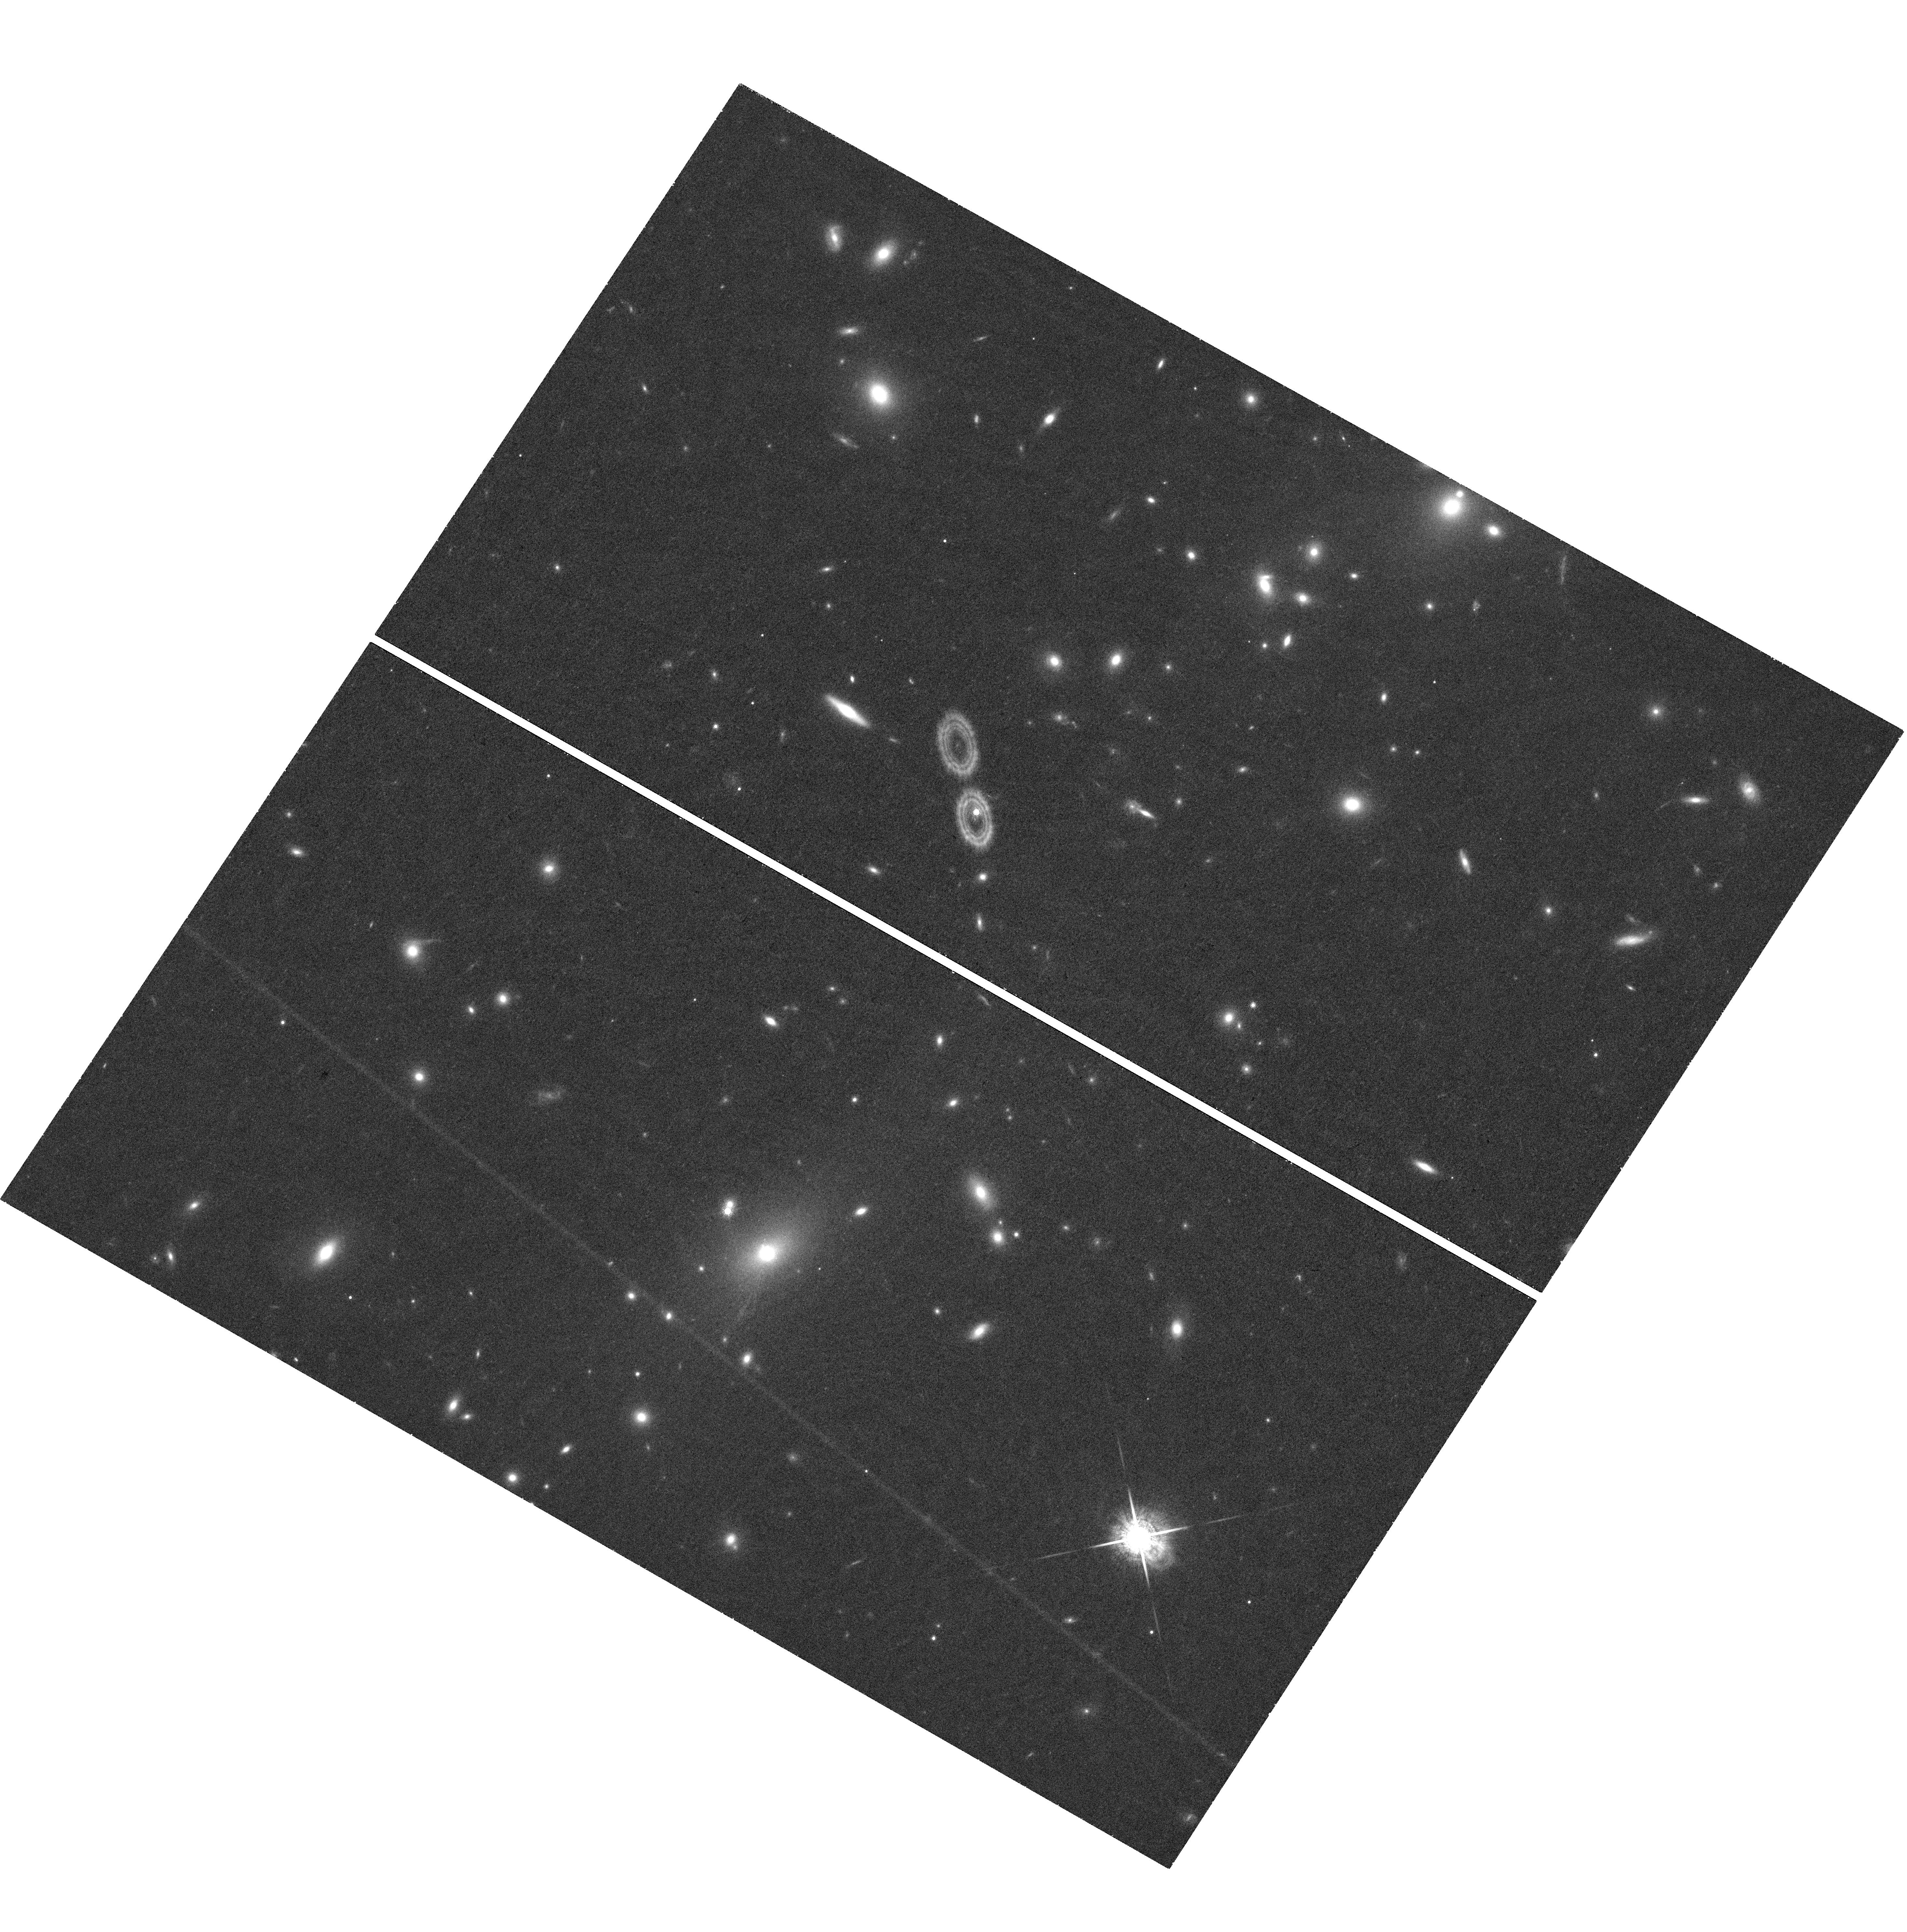
Target: ABELL2146-BCG
Instrument: WFC3/UVIS
Filter: F845M
Exposure: 47 min
Observation ID: hst_13422_06_wfc3_uvis_f845m_icbf06

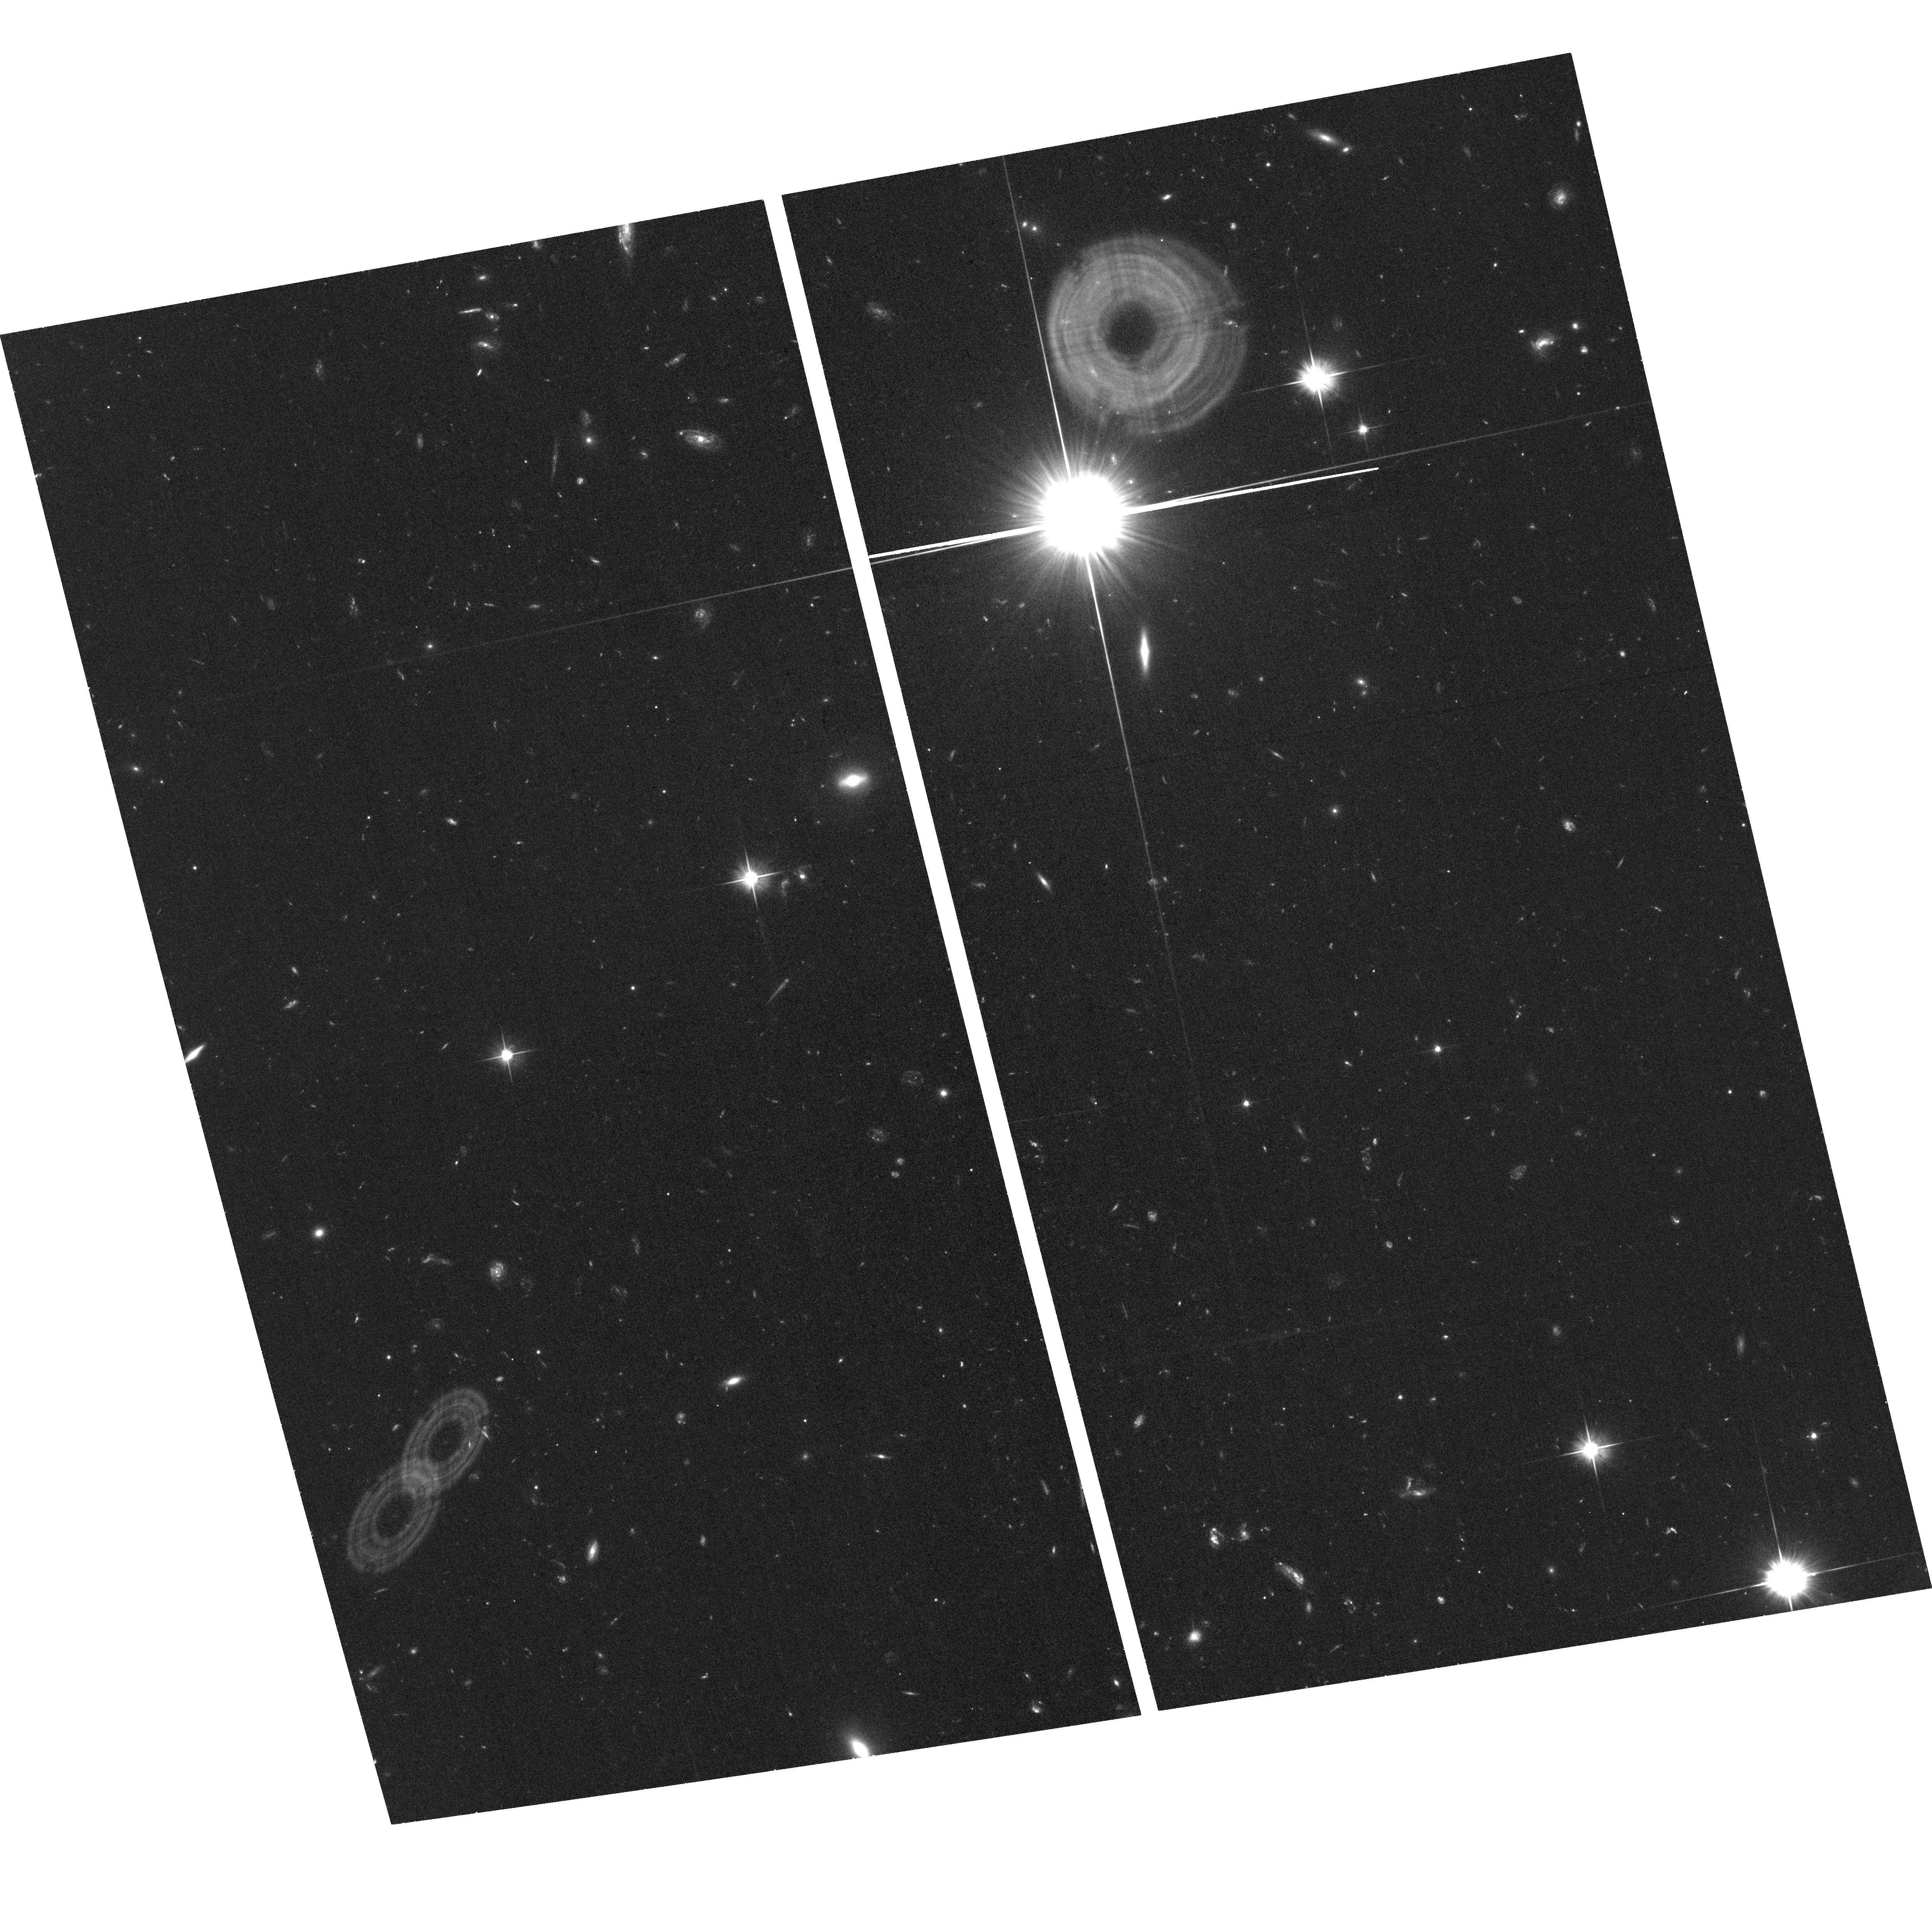
Target: field at RA 238.915°, Dec 66.443°
Instrument: ACS/WFC
Filter: F606W
Exposure: 37 min
Observation ID: hst_13422_05_acs_wfc_f606w_jcbf05

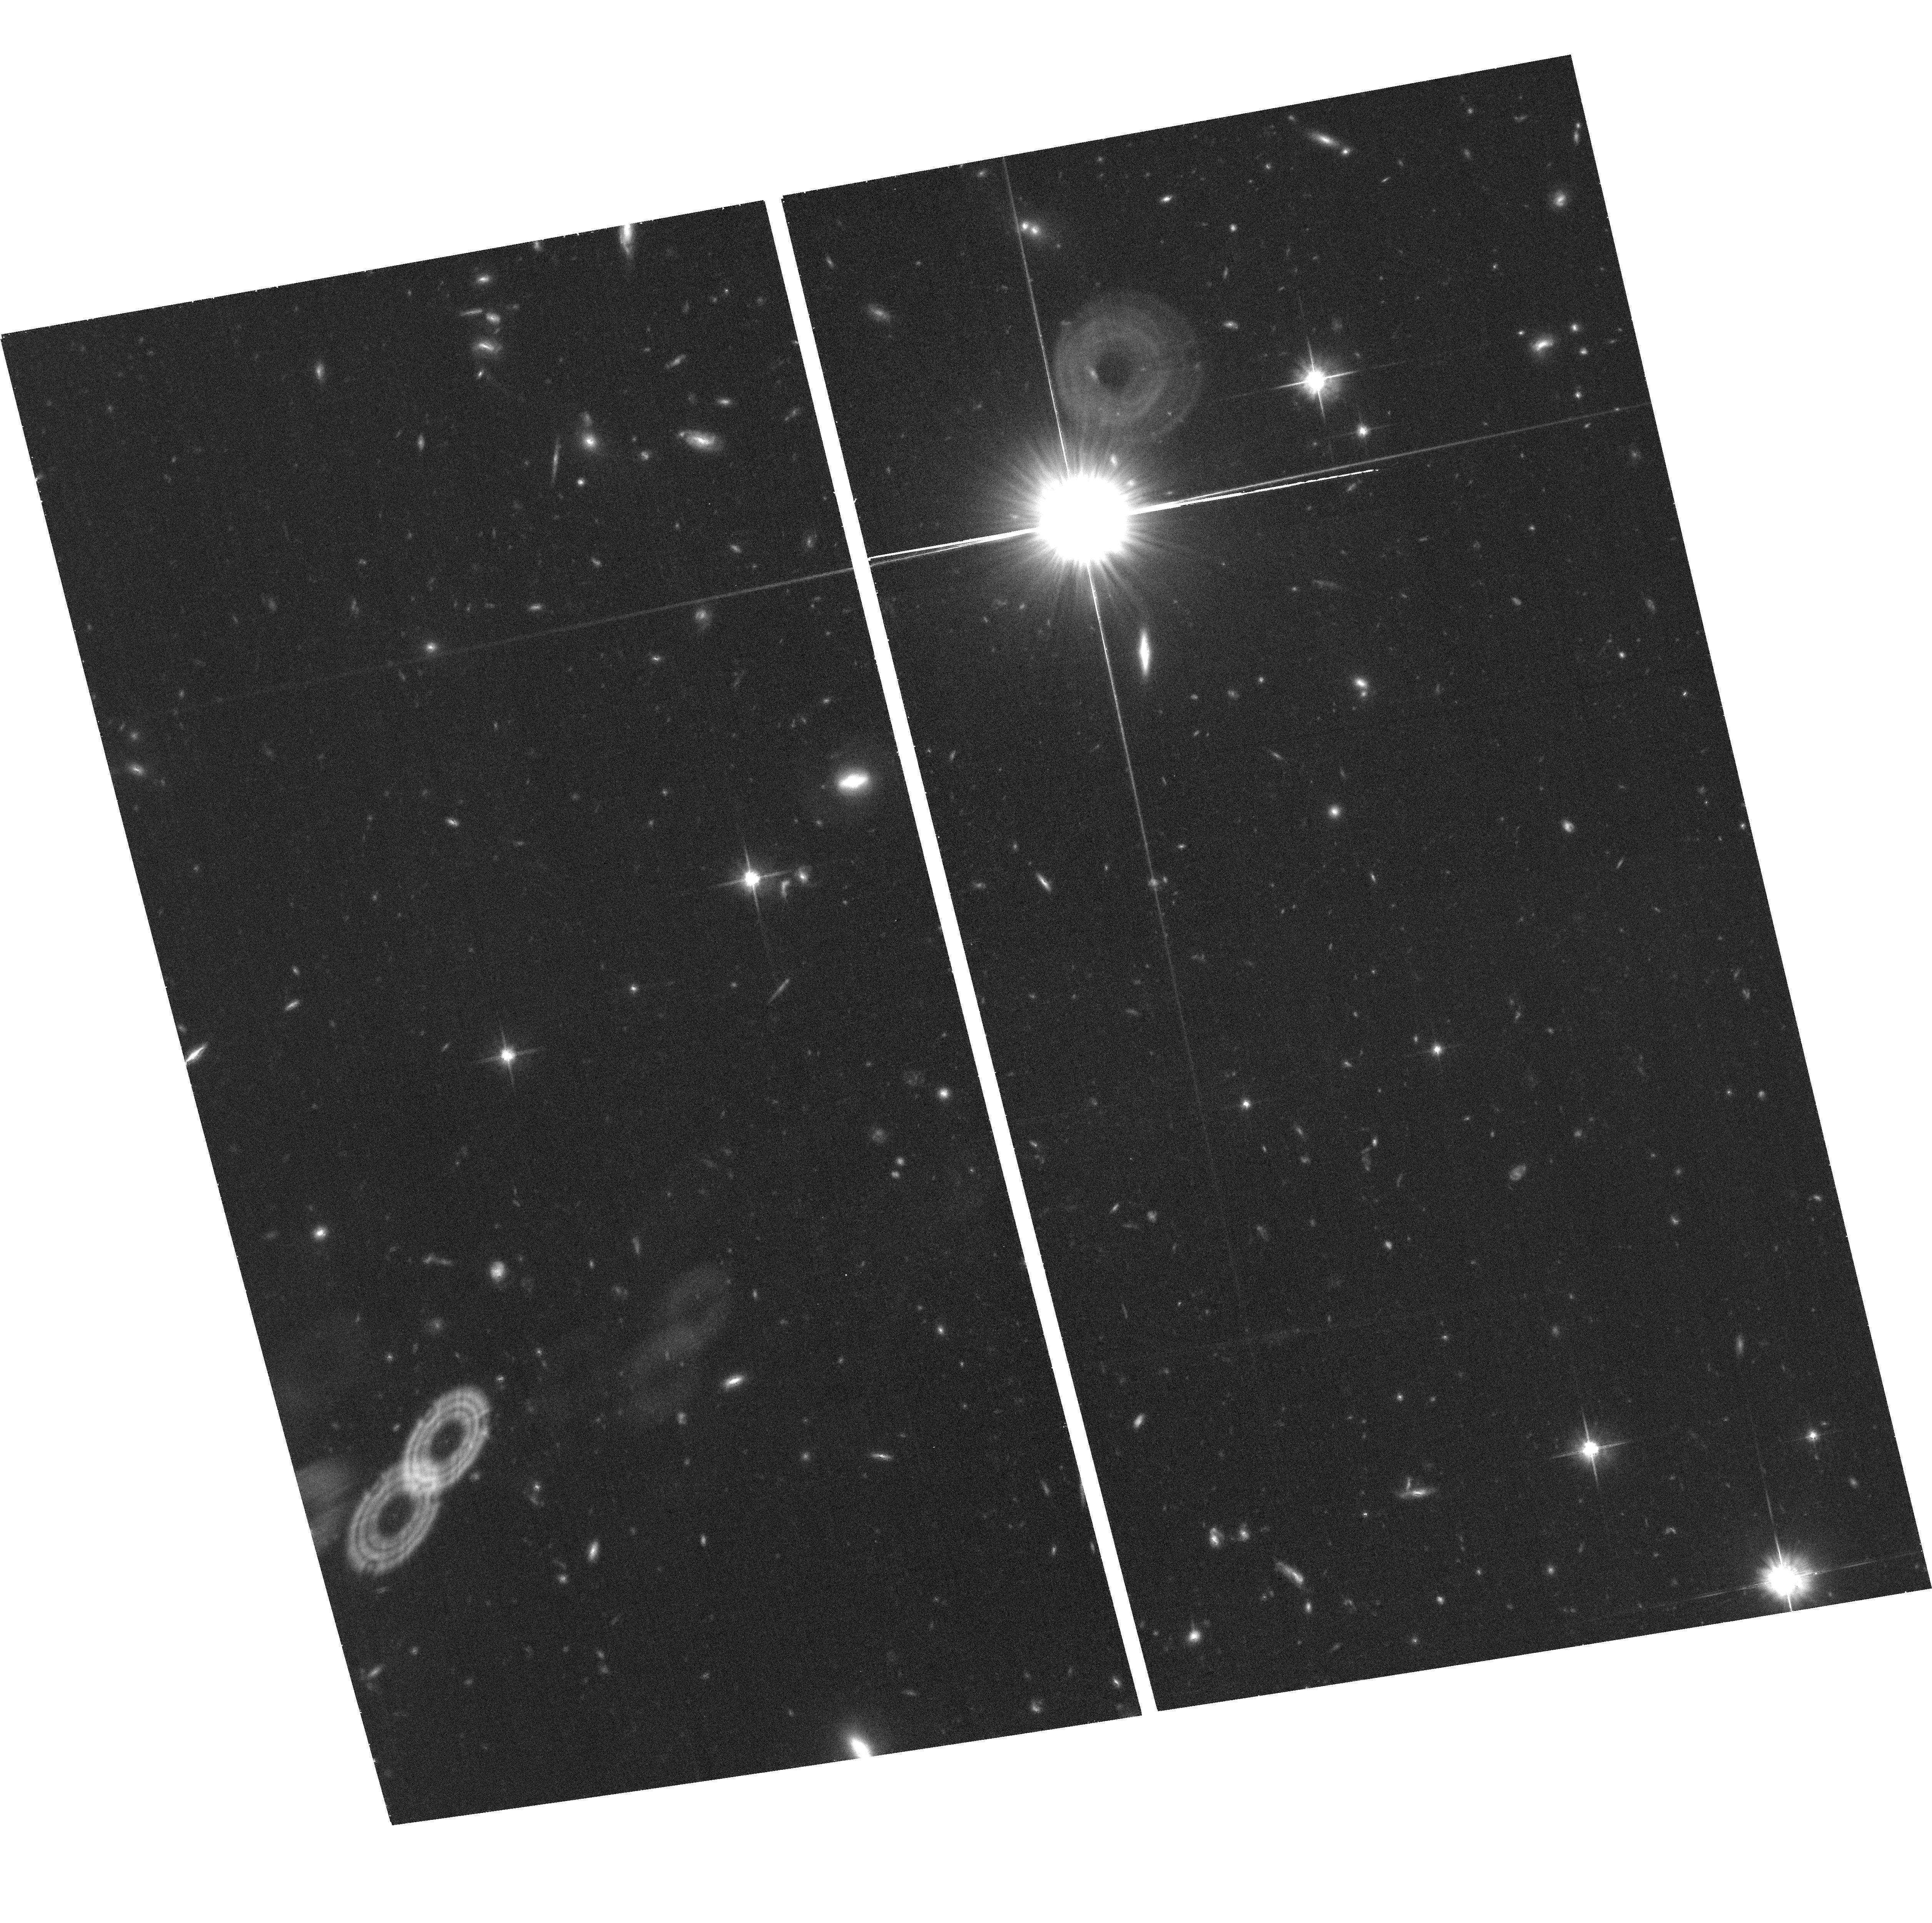
Target: field at RA 238.915°, Dec 66.443°
Instrument: ACS/WFC
Filter: F814W
Exposure: 37 min
Observation ID: hst_13422_06_acs_wfc_f814w_jcbf06

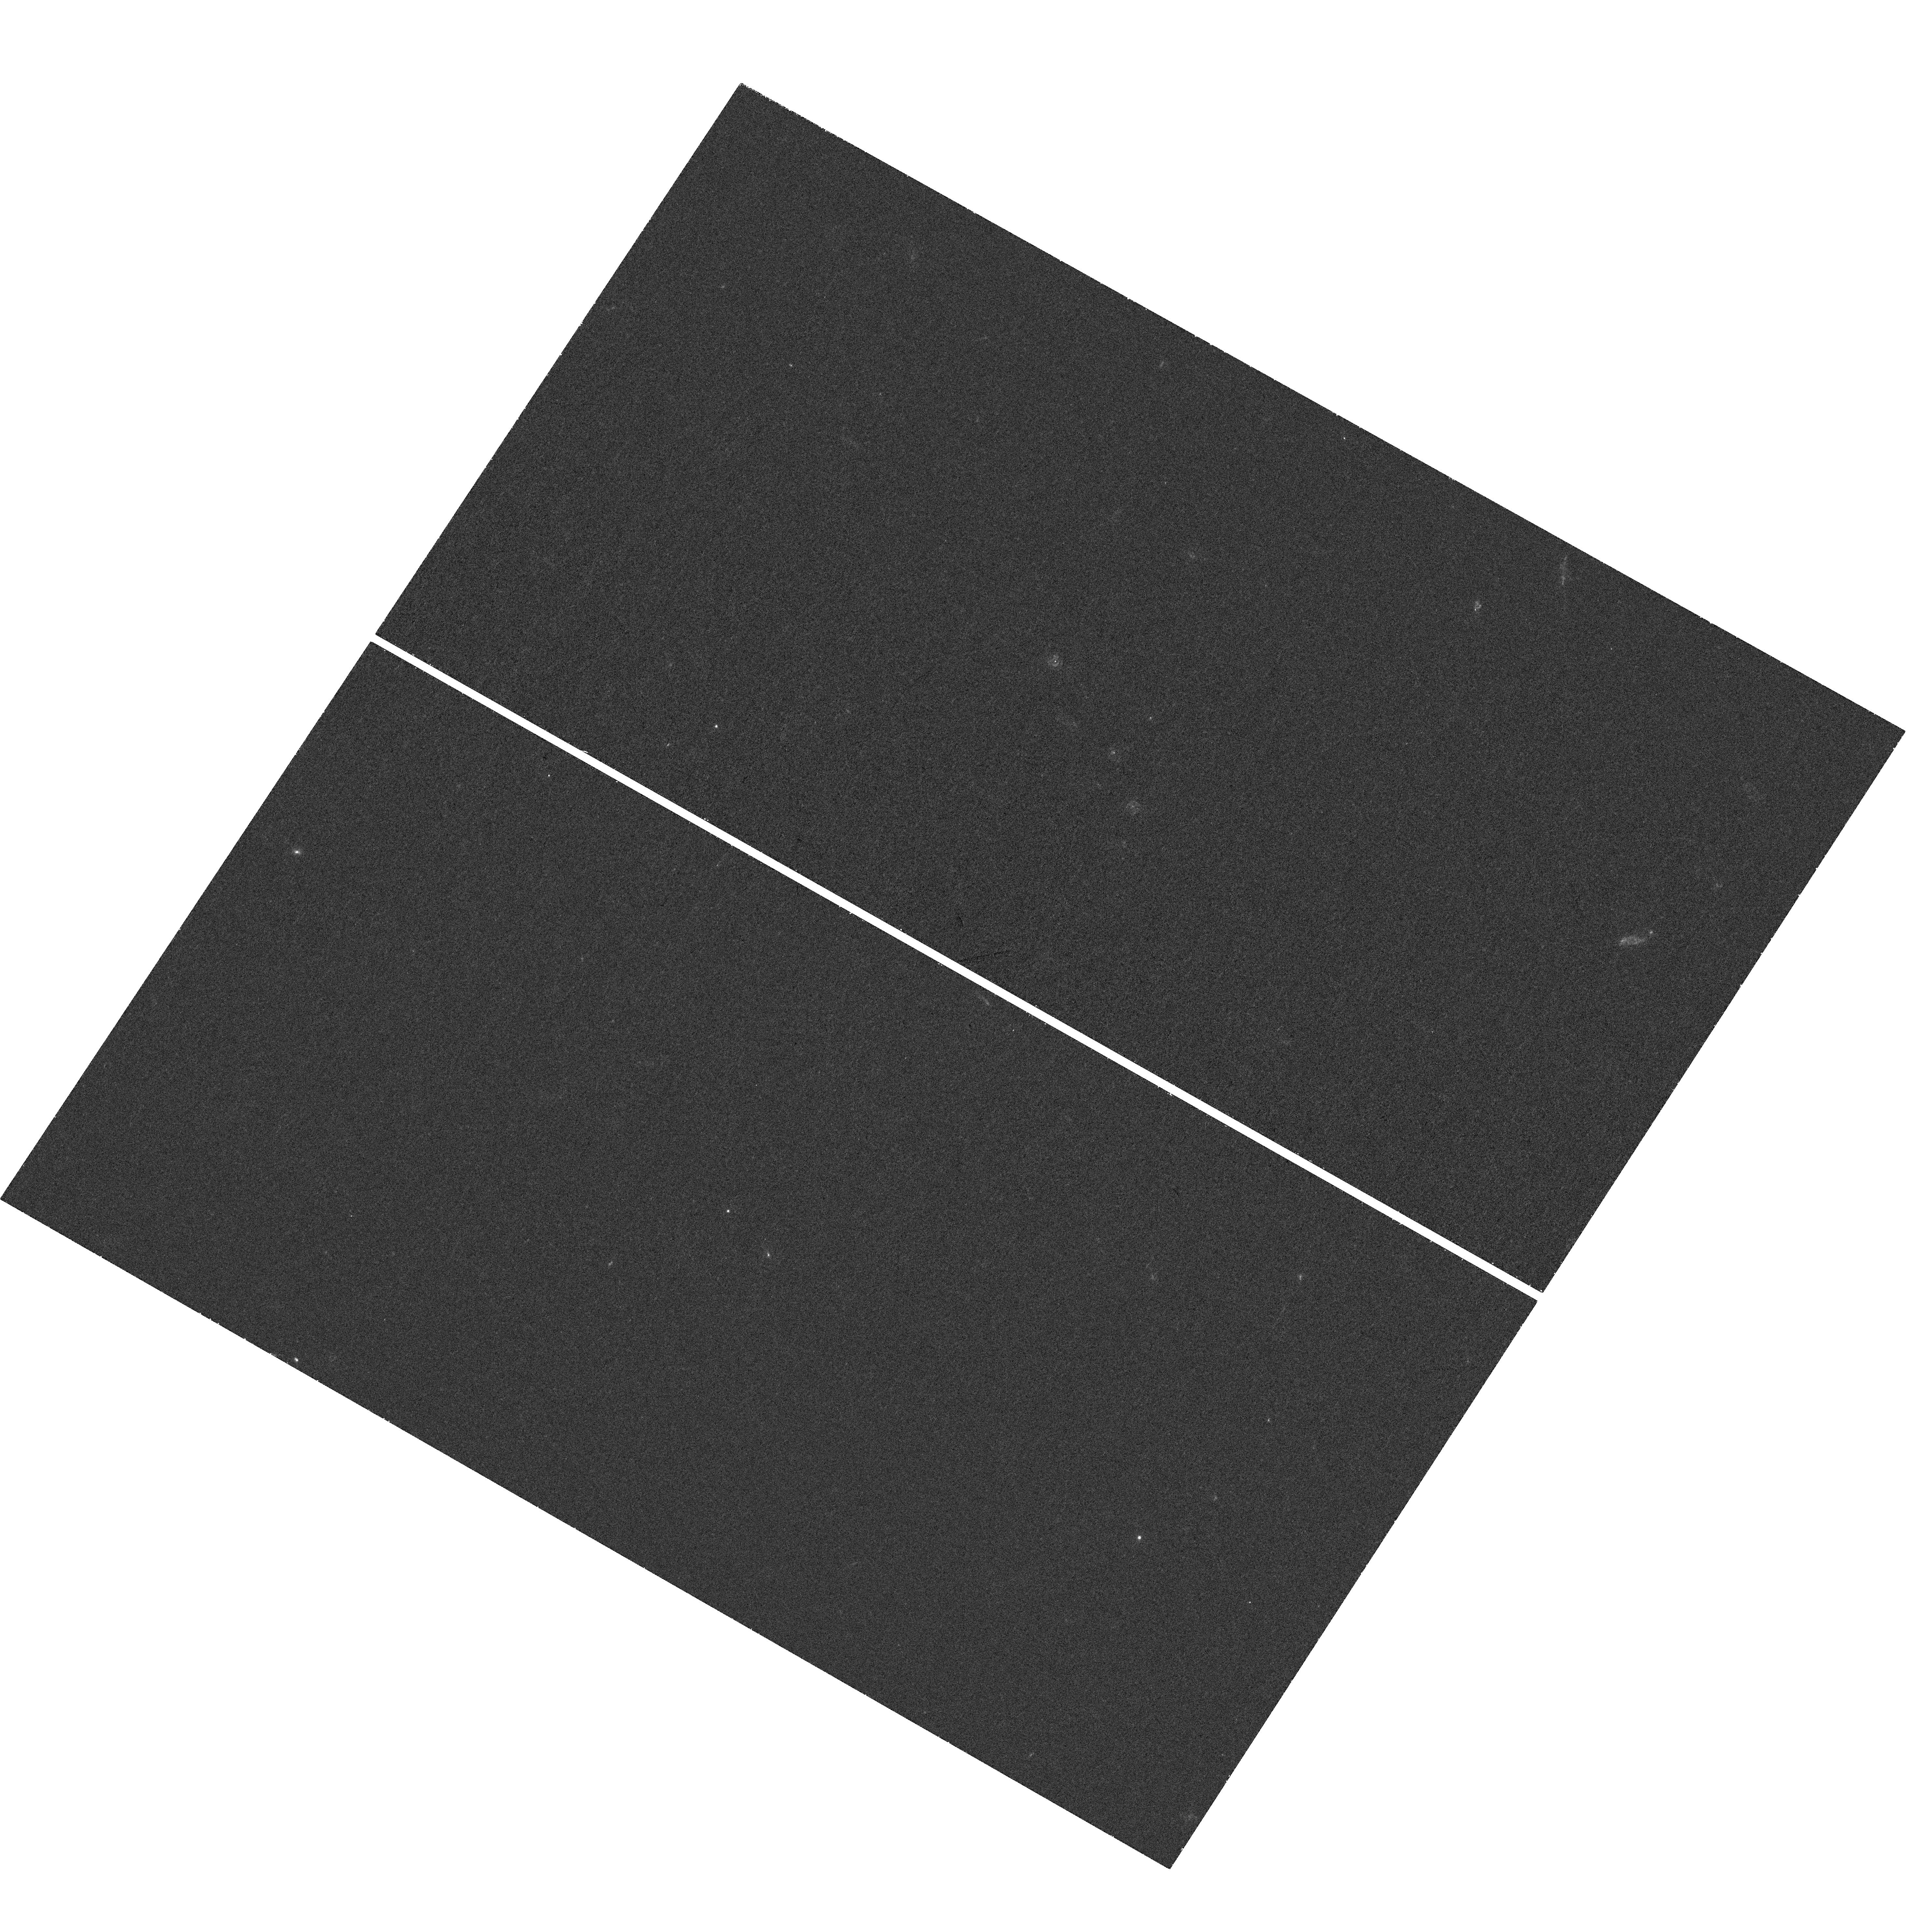
Target: ABELL2146-BCG
Instrument: WFC3/UVIS
Filter: F275W
Exposure: 47 min
Observation ID: hst_13422_04_wfc3_uvis_f275w_icbf04

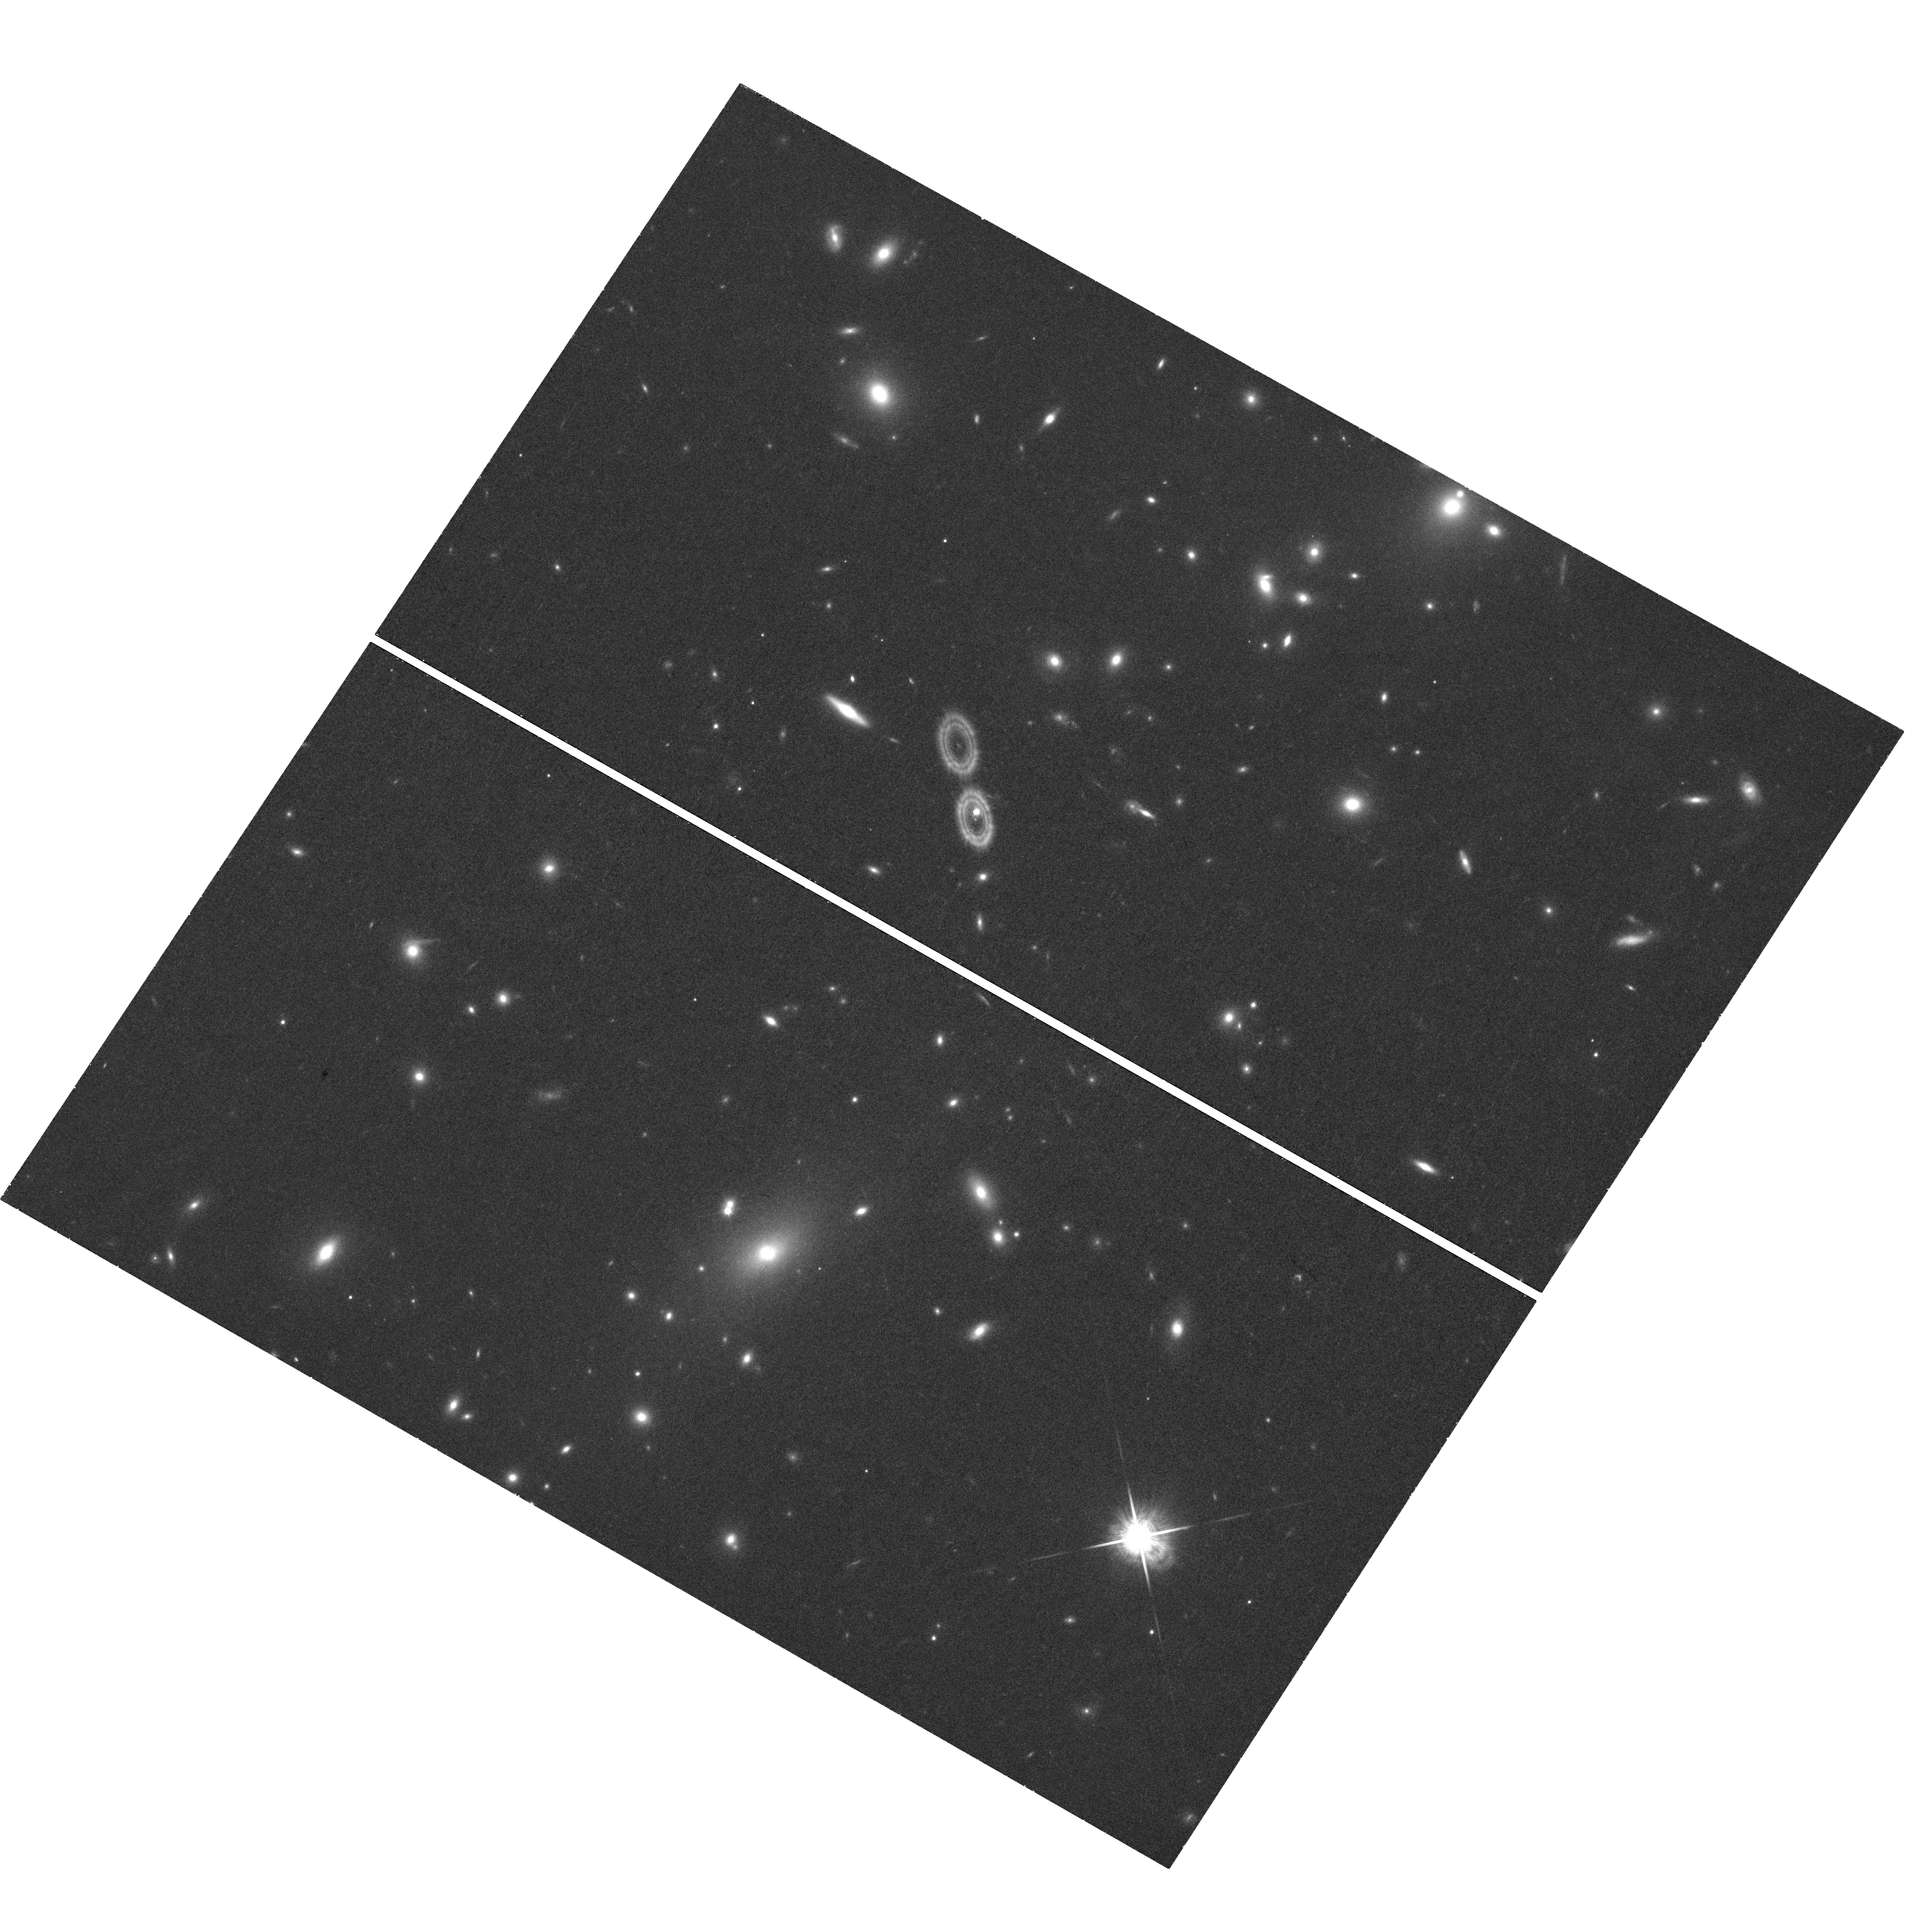
Target: ABELL2146-BCG
Instrument: WFC3/UVIS
Filter: F850LP
Exposure: 47 min
Observation ID: hst_13422_05_wfc3_uvis_f850lp_icbf05

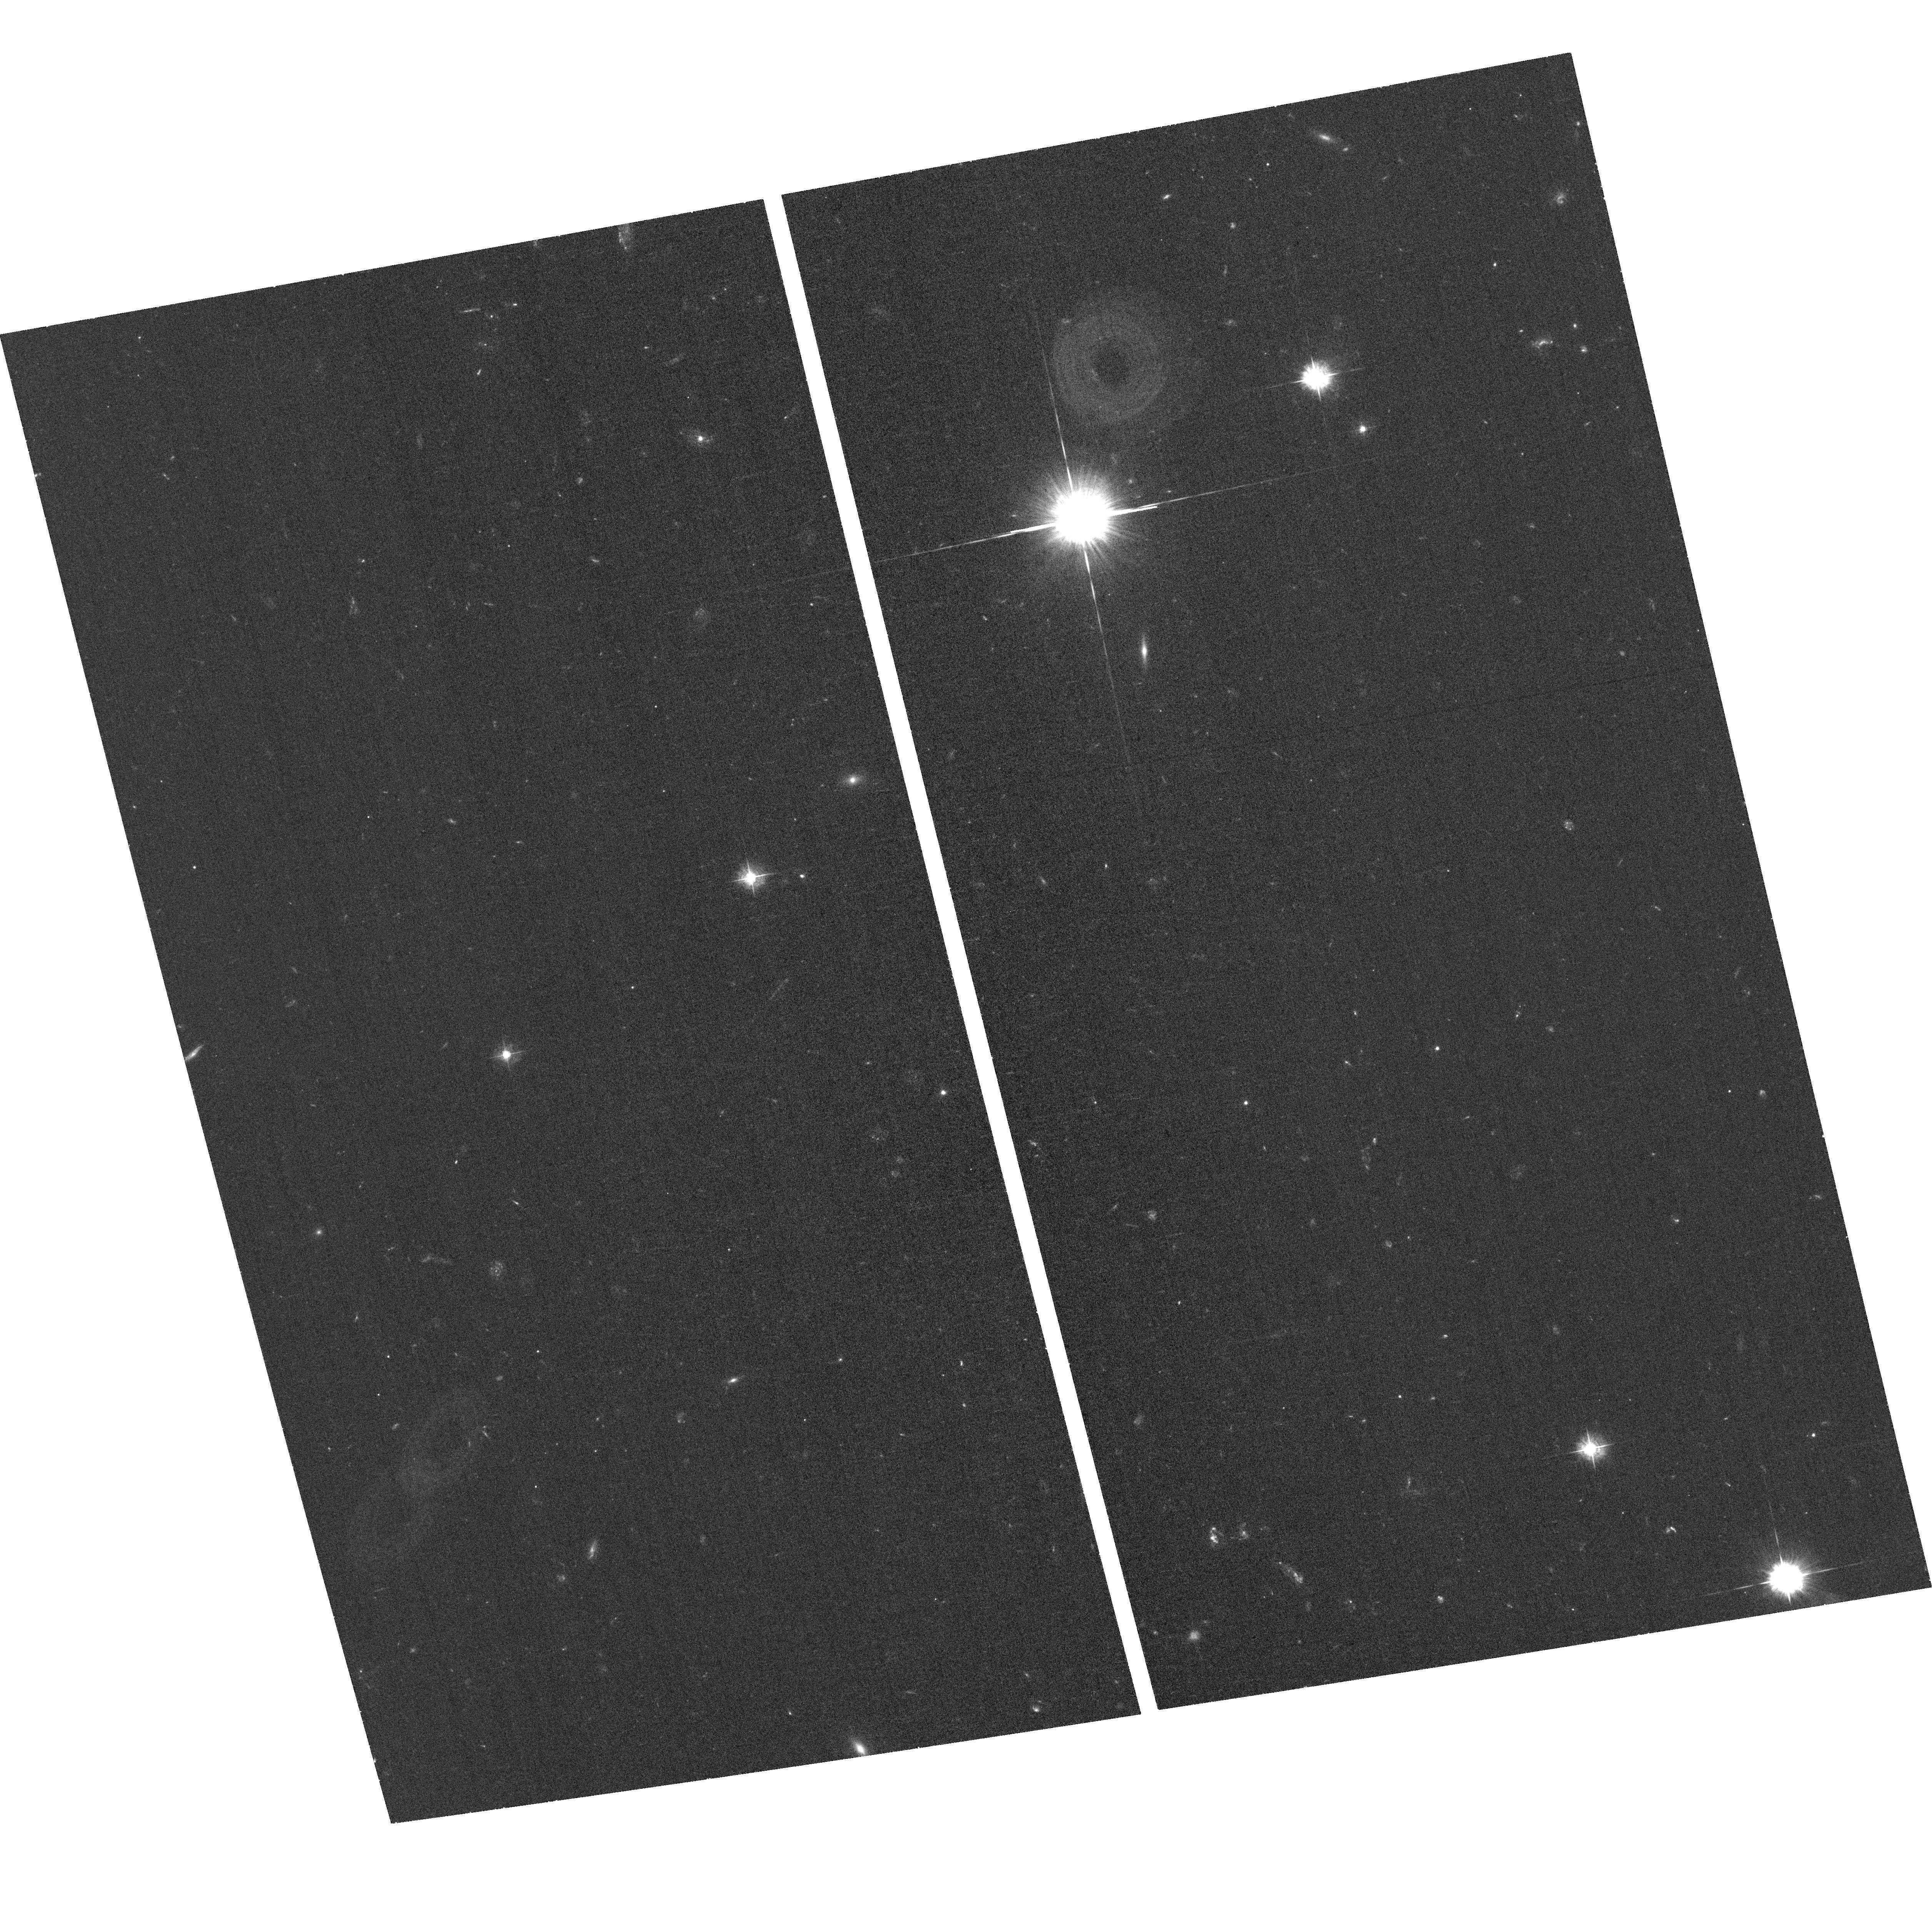
Target: field at RA 238.915°, Dec 66.443°
Instrument: ACS/WFC
Filter: F435W
Exposure: 37 min
Observation ID: hst_13422_07_acs_wfc_f435w_jcbf07

Riding the wake of a cluster merger: star formation, filaments and turbulence (PI: Canning, Rebecca E. A.)

In hierarchical structure formation, galaxy clusters form via gravitational infall and mergers with subclusters, which have a dramatic impact on the properties of both the intracluster medium and the cluster galaxies. Studies of these exciting objects can constrain gas properties and structure evolution. Using Chandra X-ray observations, we have recently discovered the spectacular merging cluster Abell 2146, which has two large Mach ~2 shock fronts and a similar gas structure to the Bullet cluster. The subcluster contains a ram pressure stripped dense X-ray core of gas which shows signs of both turbulent disruption and also stabilization by magnetic fields. The brightest cluster galaxy is unique in that it is located in the wake of this disintegrating core and our OASIS IFU observations have uncovered an ordered plume of H-alpha-emitting gas coincident with the coolest and densest X-ray material trailing from the core onto the BCG. We will obtain HST/WFC3/UVIS observations to resolve this H-alpha tail and to examine the young star formation. These observations will allow us to investigate gas transport properties in the intracluster medium and to probe the separate evolution of the X-ray cool core and the BCG. These observations will also enable us to investigate the effect of the merger enviroment on star formation in the Abell 2146 member galaxies.